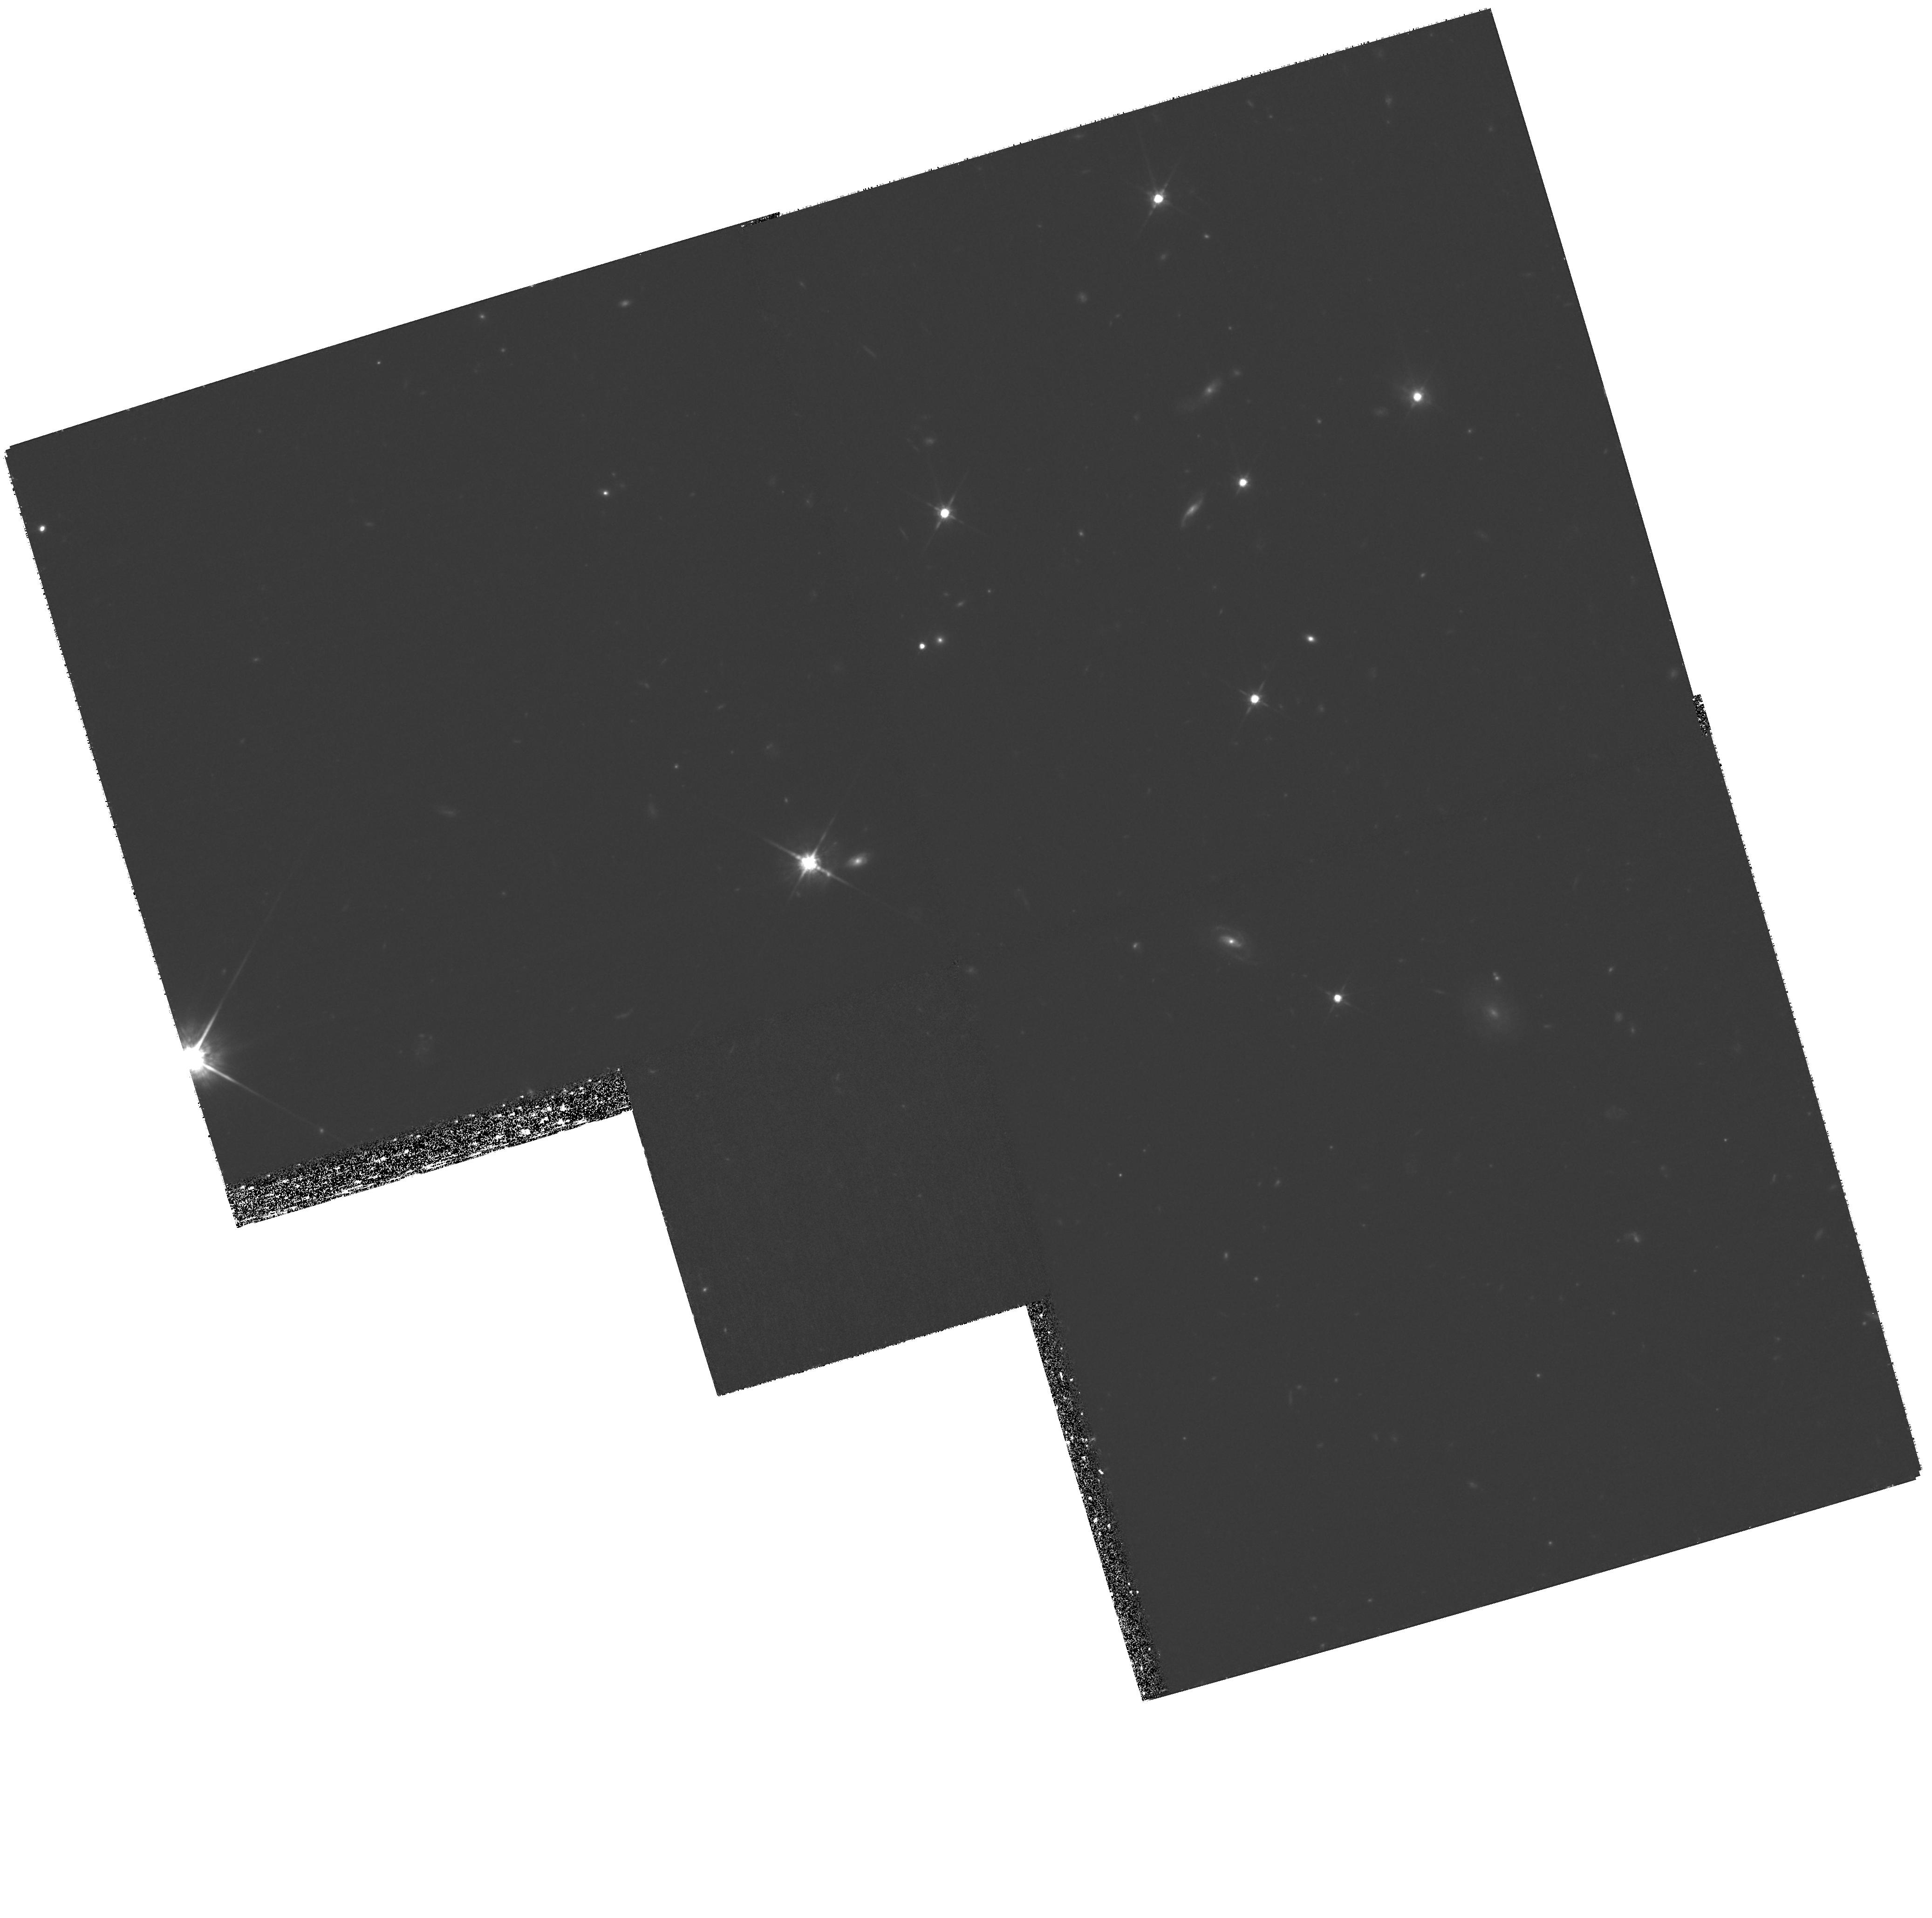
Target: SDSSJ140530.91+350319.5. Instrument: WFPC2/PC. Filter: F814W. Exposure: 2.6 h. Observation ID: hst_11124_07_wfpc2_pc_f814w_ua1h07

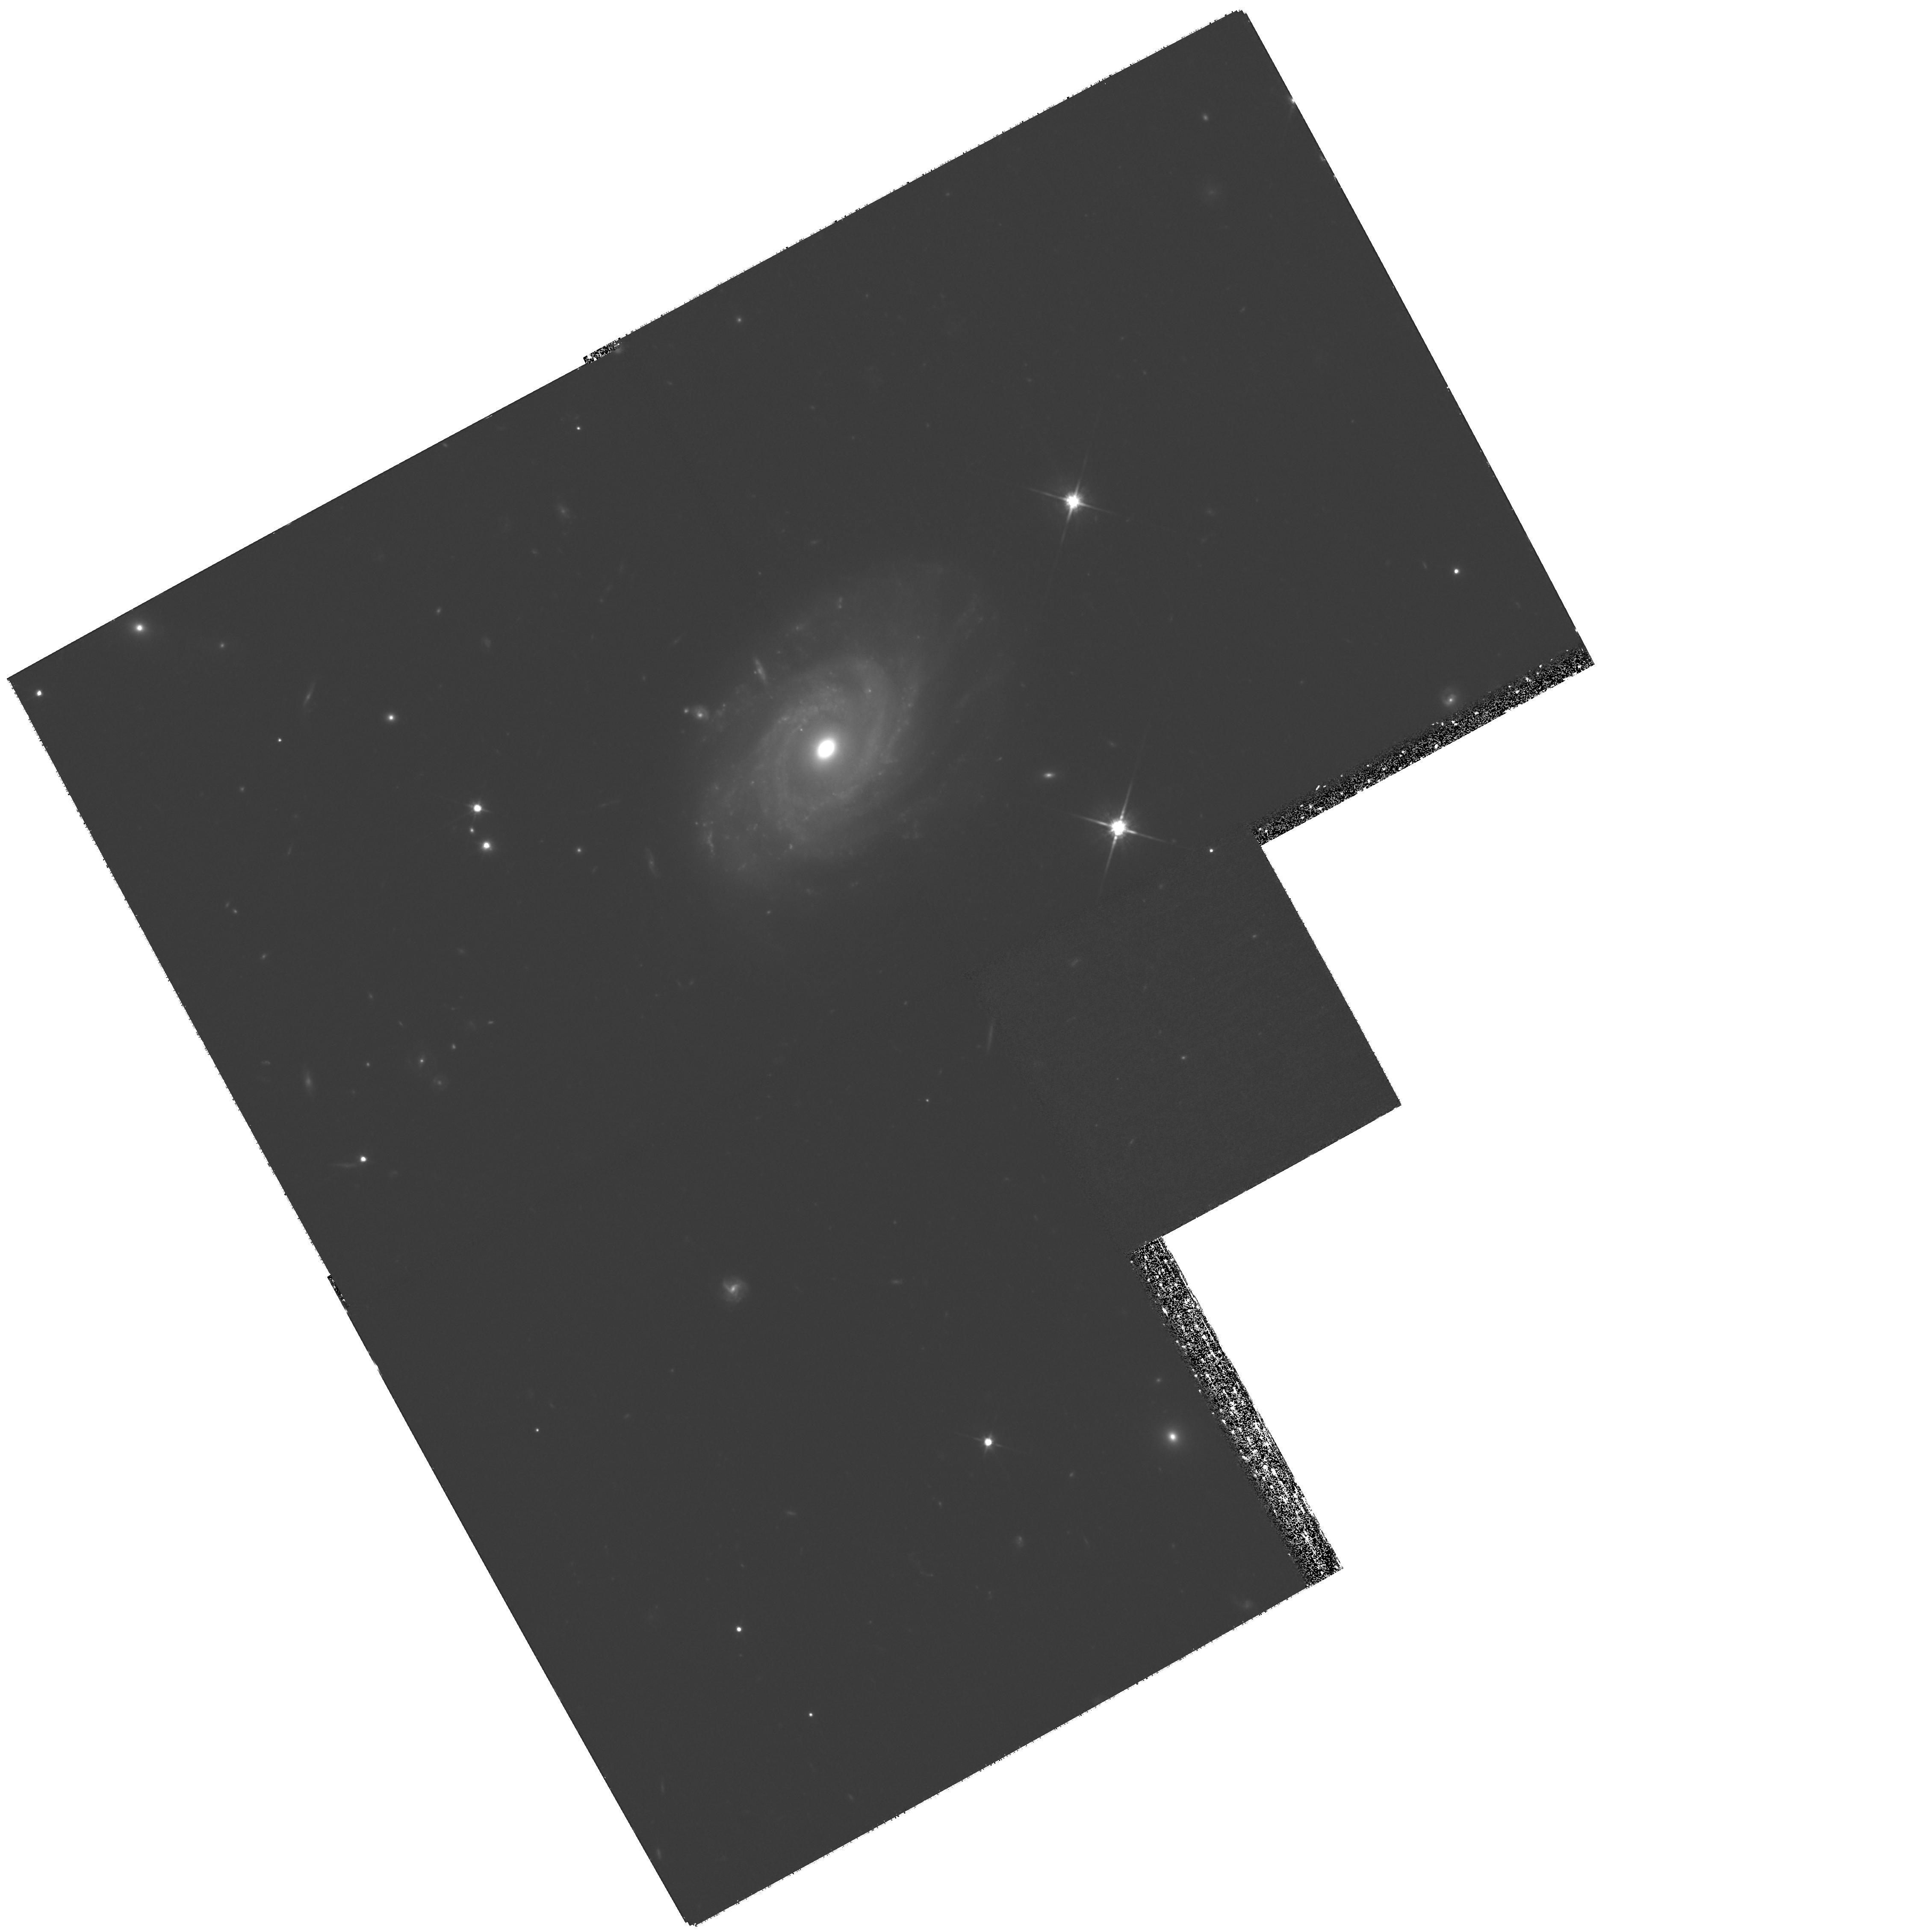
Target: SDSSJ083649.55+484154.0. Instrument: WFPC2/PC. Filter: F814W. Exposure: 2.6 h. Observation ID: hst_11124_01_wfpc2_pc_f814w_ua1h01

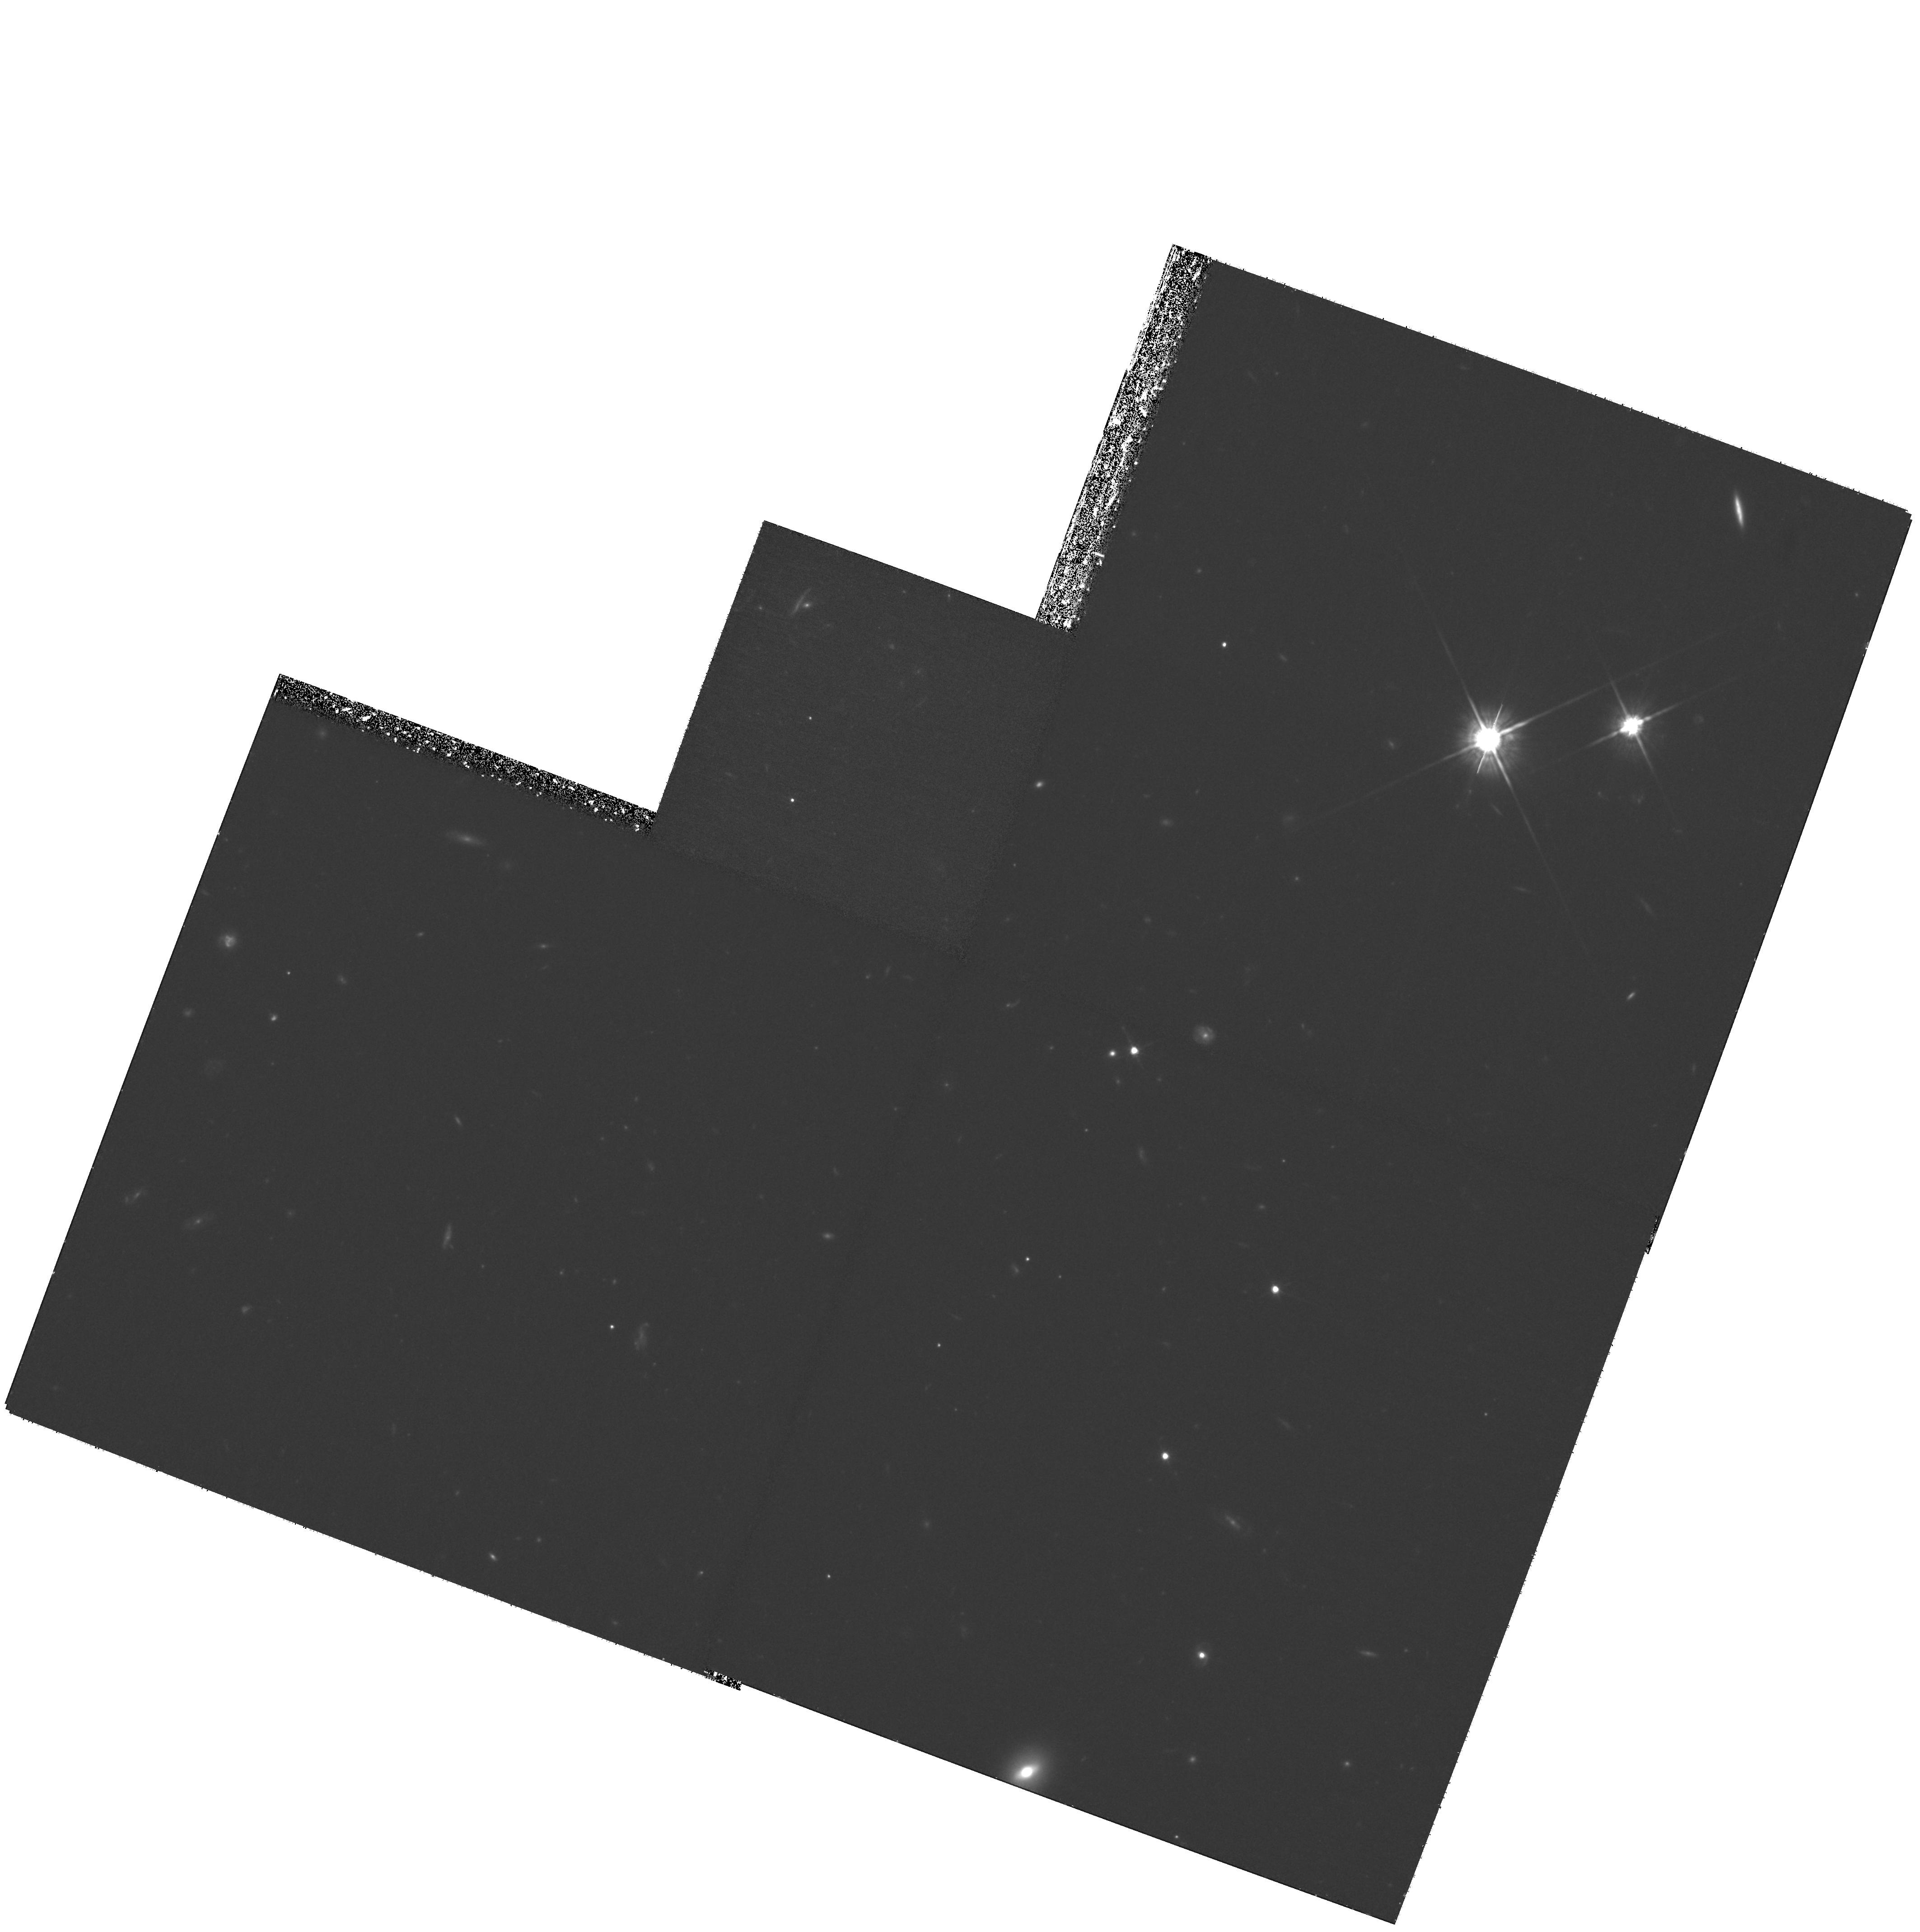
Target: SDSSJ110653.46+035012.0. Instrument: WFPC2/PC. Filter: F814W. Exposure: 2.5 h. Observation ID: hst_11124_10_wfpc2_pc_f814w_ua1h10

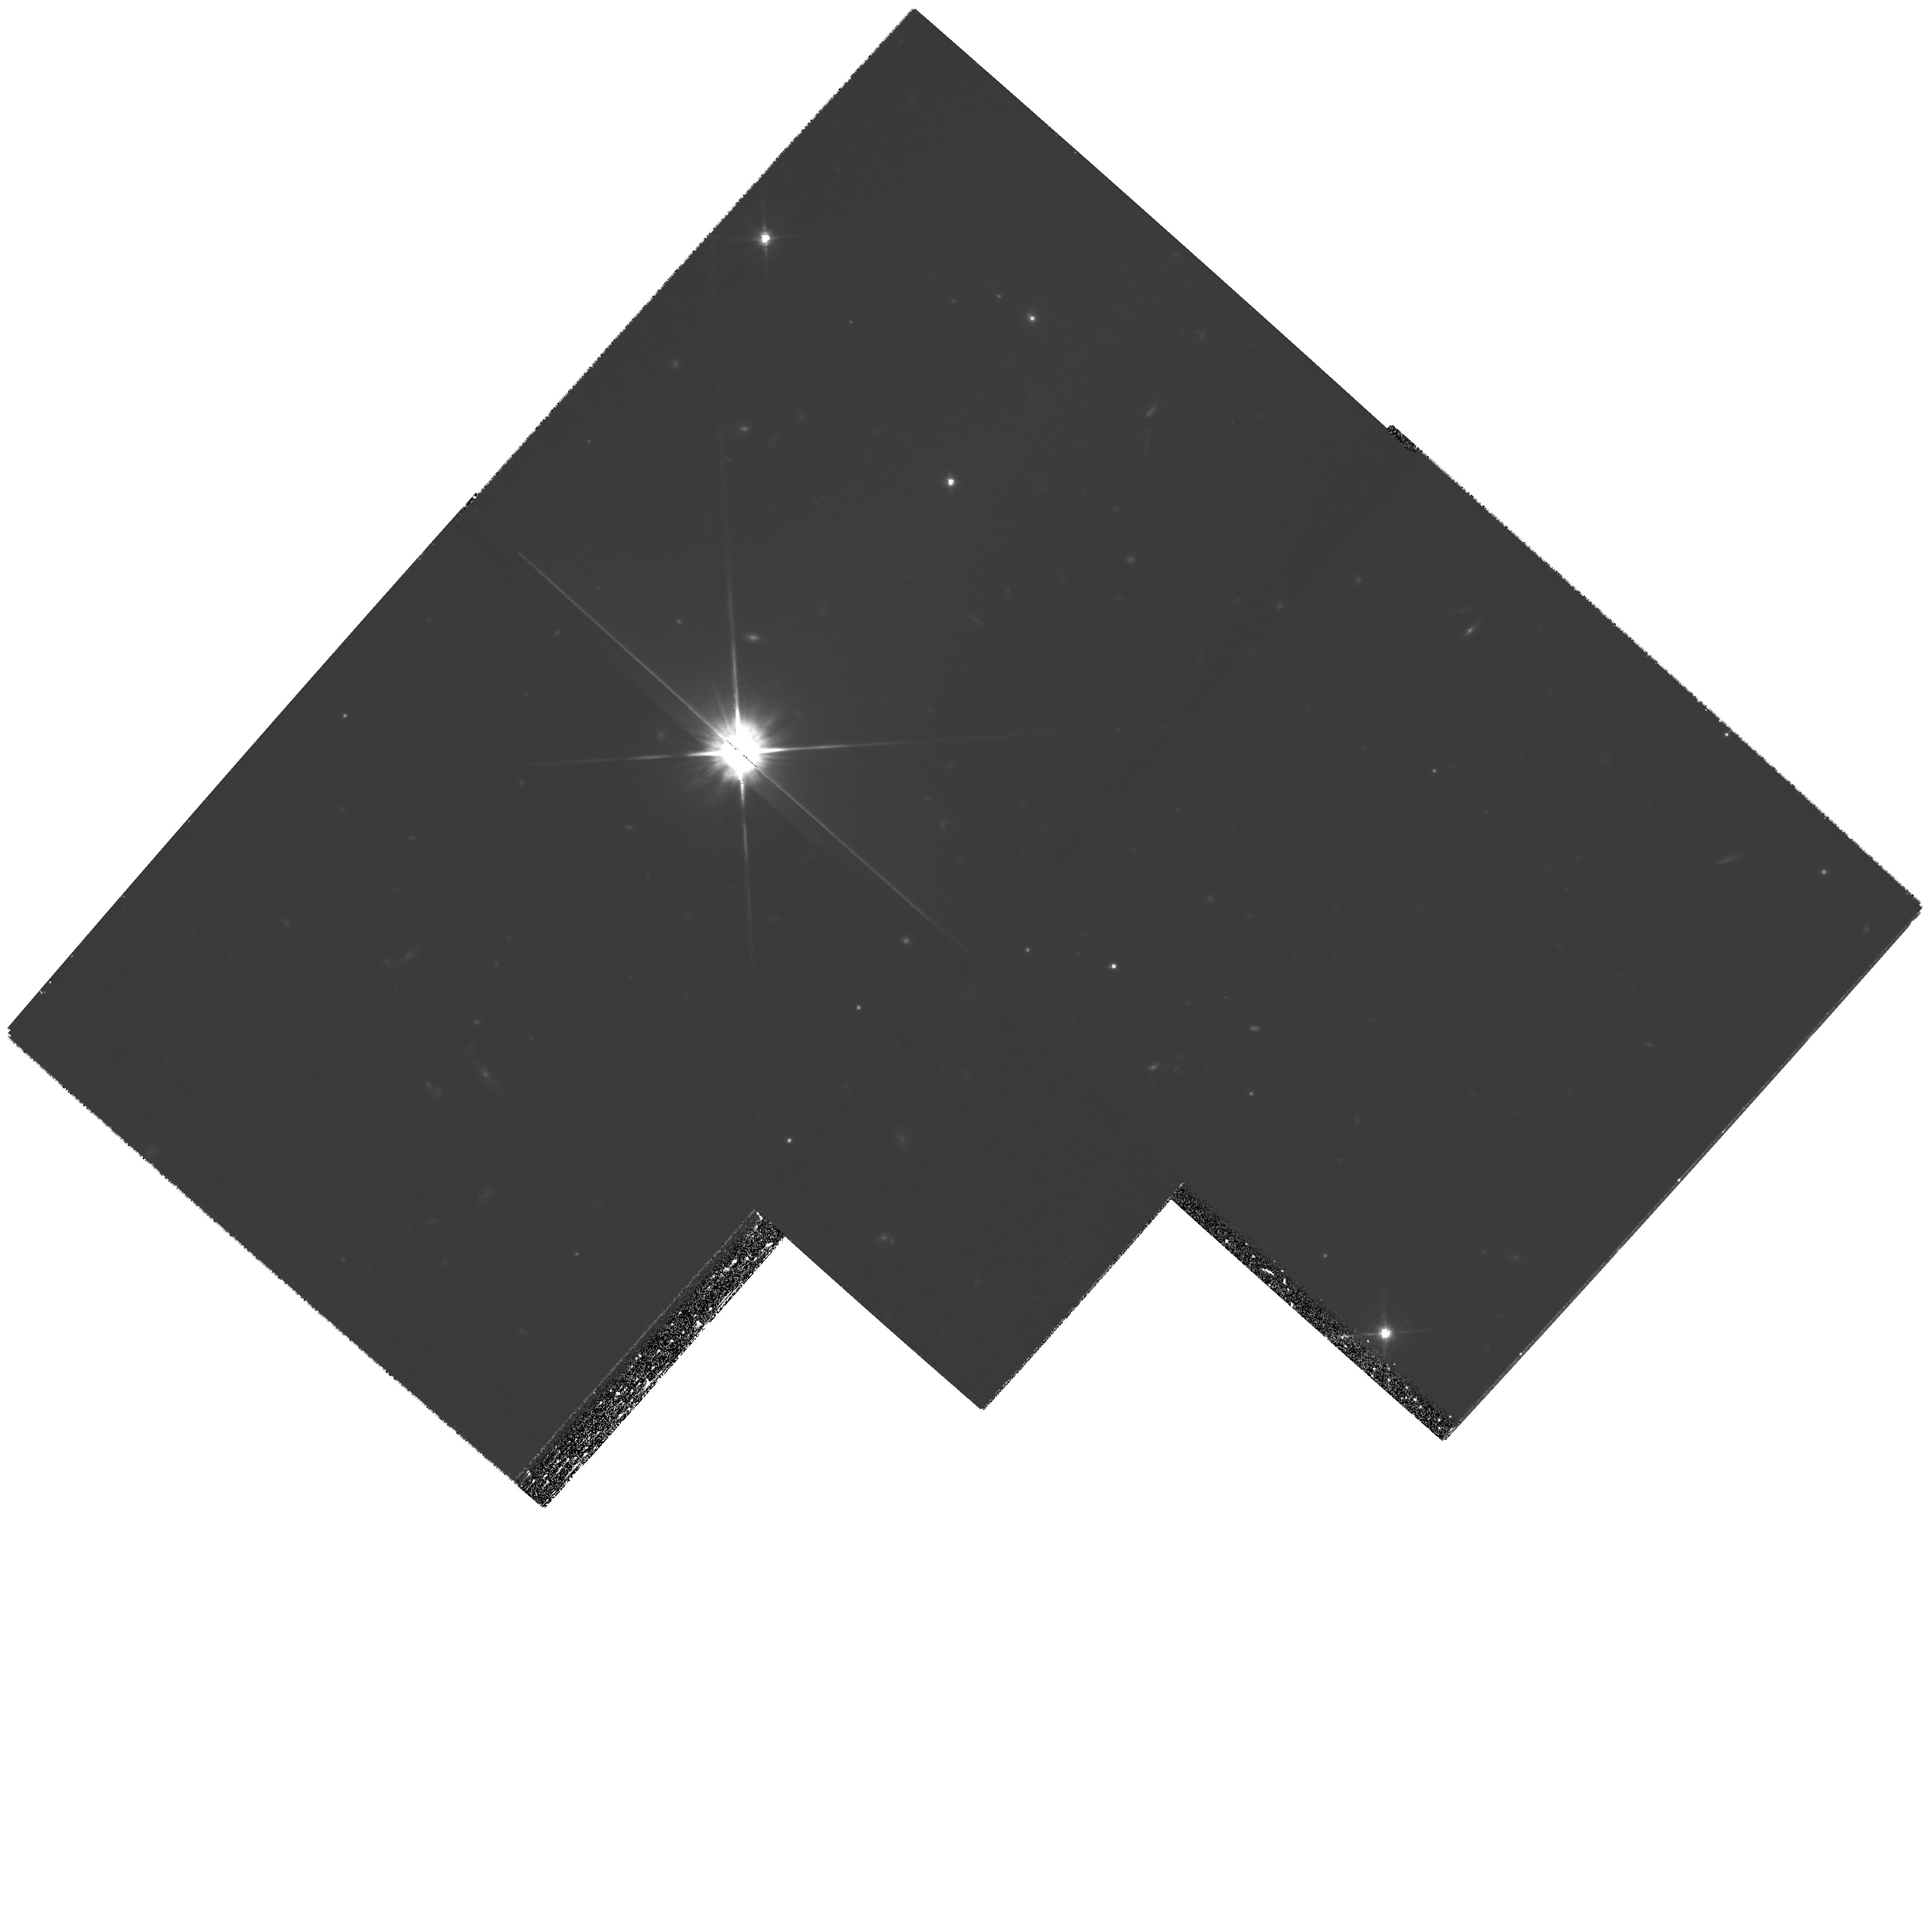
Target: SDSSJ155832.66+440853.3. Instrument: WFPC2/PC. Filter: F814W. Exposure: 2.6 h. Observation ID: hst_11124_08_wfpc2_pc_f814w_ua1h08

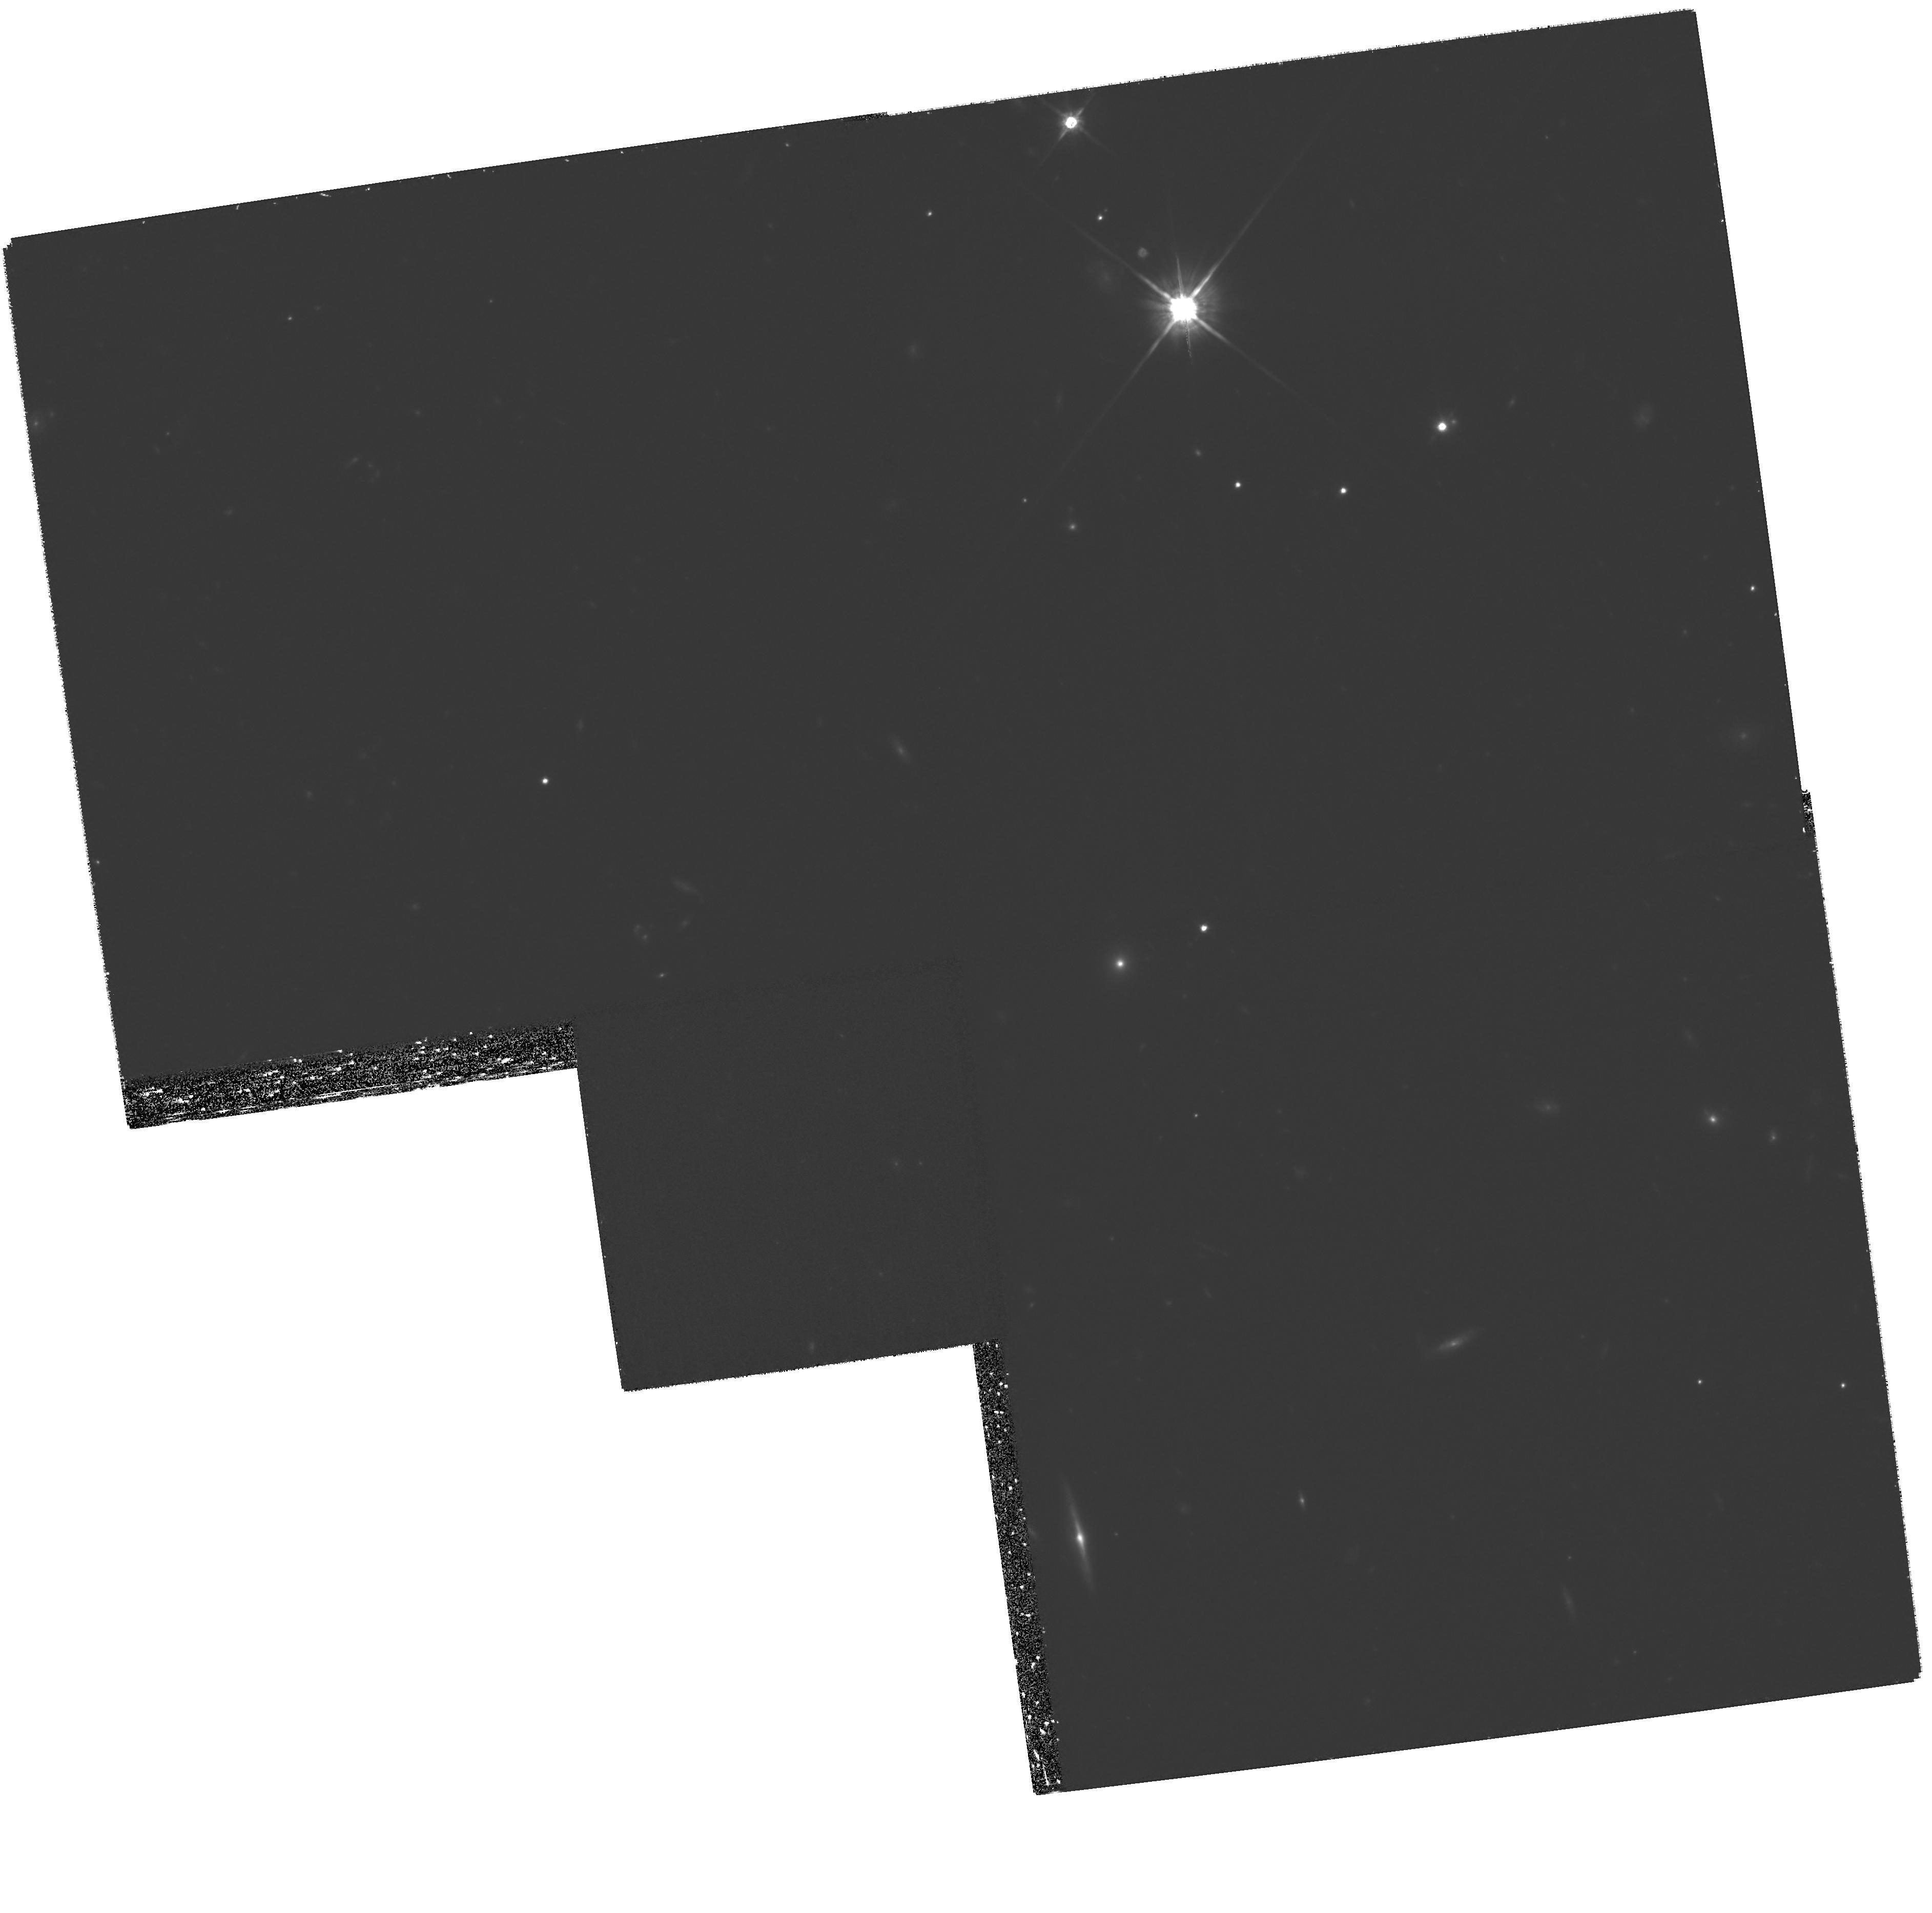
Target: SDSSJ115343.60+035335.4. Instrument: WFPC2/PC. Filter: F814W. Exposure: 2.6 h. Observation ID: hst_11124_05_wfpc2_pc_f814w_ua1h05

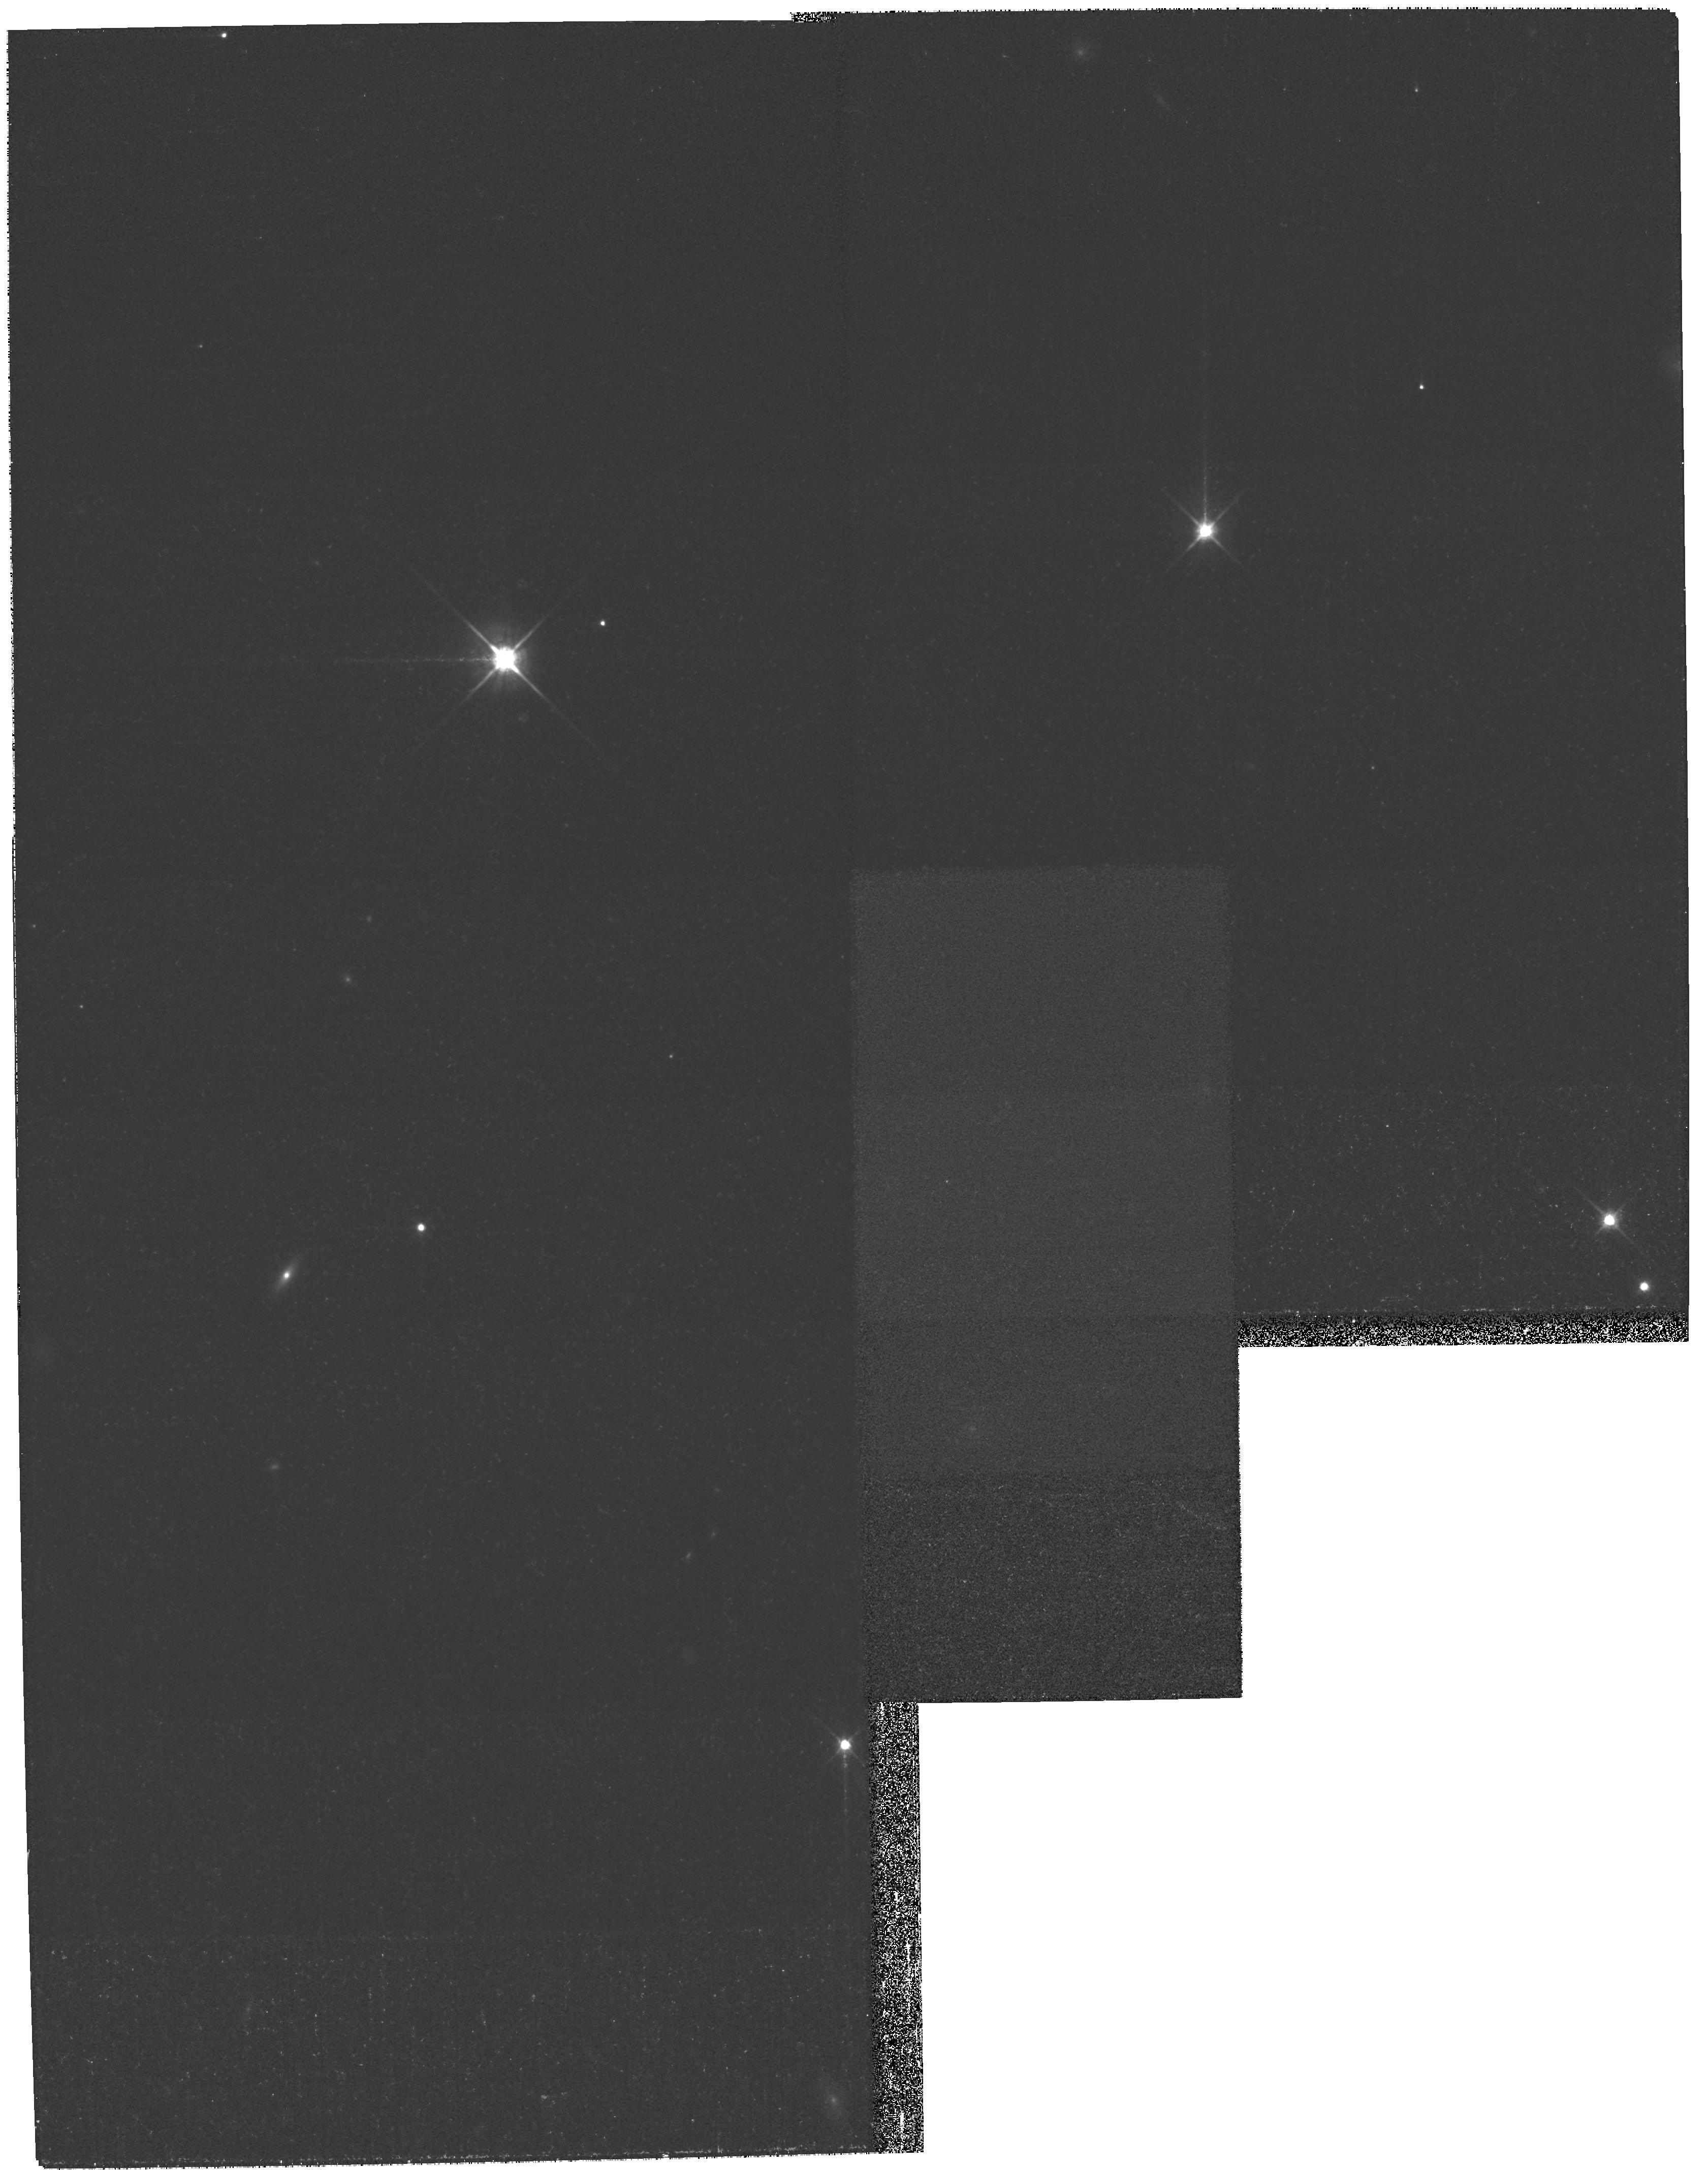
Target: GRW+70D5824. Instrument: WFPC2/PC. Filter: F814W. Exposure: 38 min. Observation ID: hst_11124_11_wfpc2_pc_f814w_ua1h11

The Origin of QSO Absorption Lines from QSOs (PI: Bowen, David V.)

We propose using WFPC2 to image the fields of 10 redshift z ~ 0.7 foreground (FG) QSOs which lie within ~29-151 kpc of the sightlines to high-z background (BG) QSOs. A surprisingly high fraction of the BG QSO spectra show strong MgII (2796, 2803) absorption lines at precisely the same redshifts as the FG QSOs. The high resolution capabilities of WFPC2 are needed to understand the origin of these absorption systems, in two ways. First, we wish to explore the FG QSO environment as close as possible to the position of the BG QSO, to search for interloping group or cluster galaxies which might be responsible for the absorption, or irregularly shaped post-merger debris between the FG and BG QSO which may indicate the presence of large amount of disrupted gas along a sightline. Similarly, high resolution images are needed to search for signs of tidal interactions between any galaxies which might be found close to the FG QSO. Such features might provide evidence of young merging events causing the start of QSO duty cycles and producing outflows from the central AGN. Such winds may be responsible for the observed absorption lines. Second, we seek to measure the intrinsic parameters of the FG QSO host galaxy, such as luminosity and morphology, to correlate with the properties of the MgII absorption lines. We wish to observe each field through the F814W filter, close to the rest-frame B-band of the FG QSO. These blue data can reveal enhanced star formation regions close to the nucleus of the host galaxy, which may be indicative of galaxy mergers with the FG QSO host. The FG QSO environment offers quite a different set of phenomena which might be responsible for MgII absorption, providing an important comparison to studies of MgII absorption from regular field galaxies.